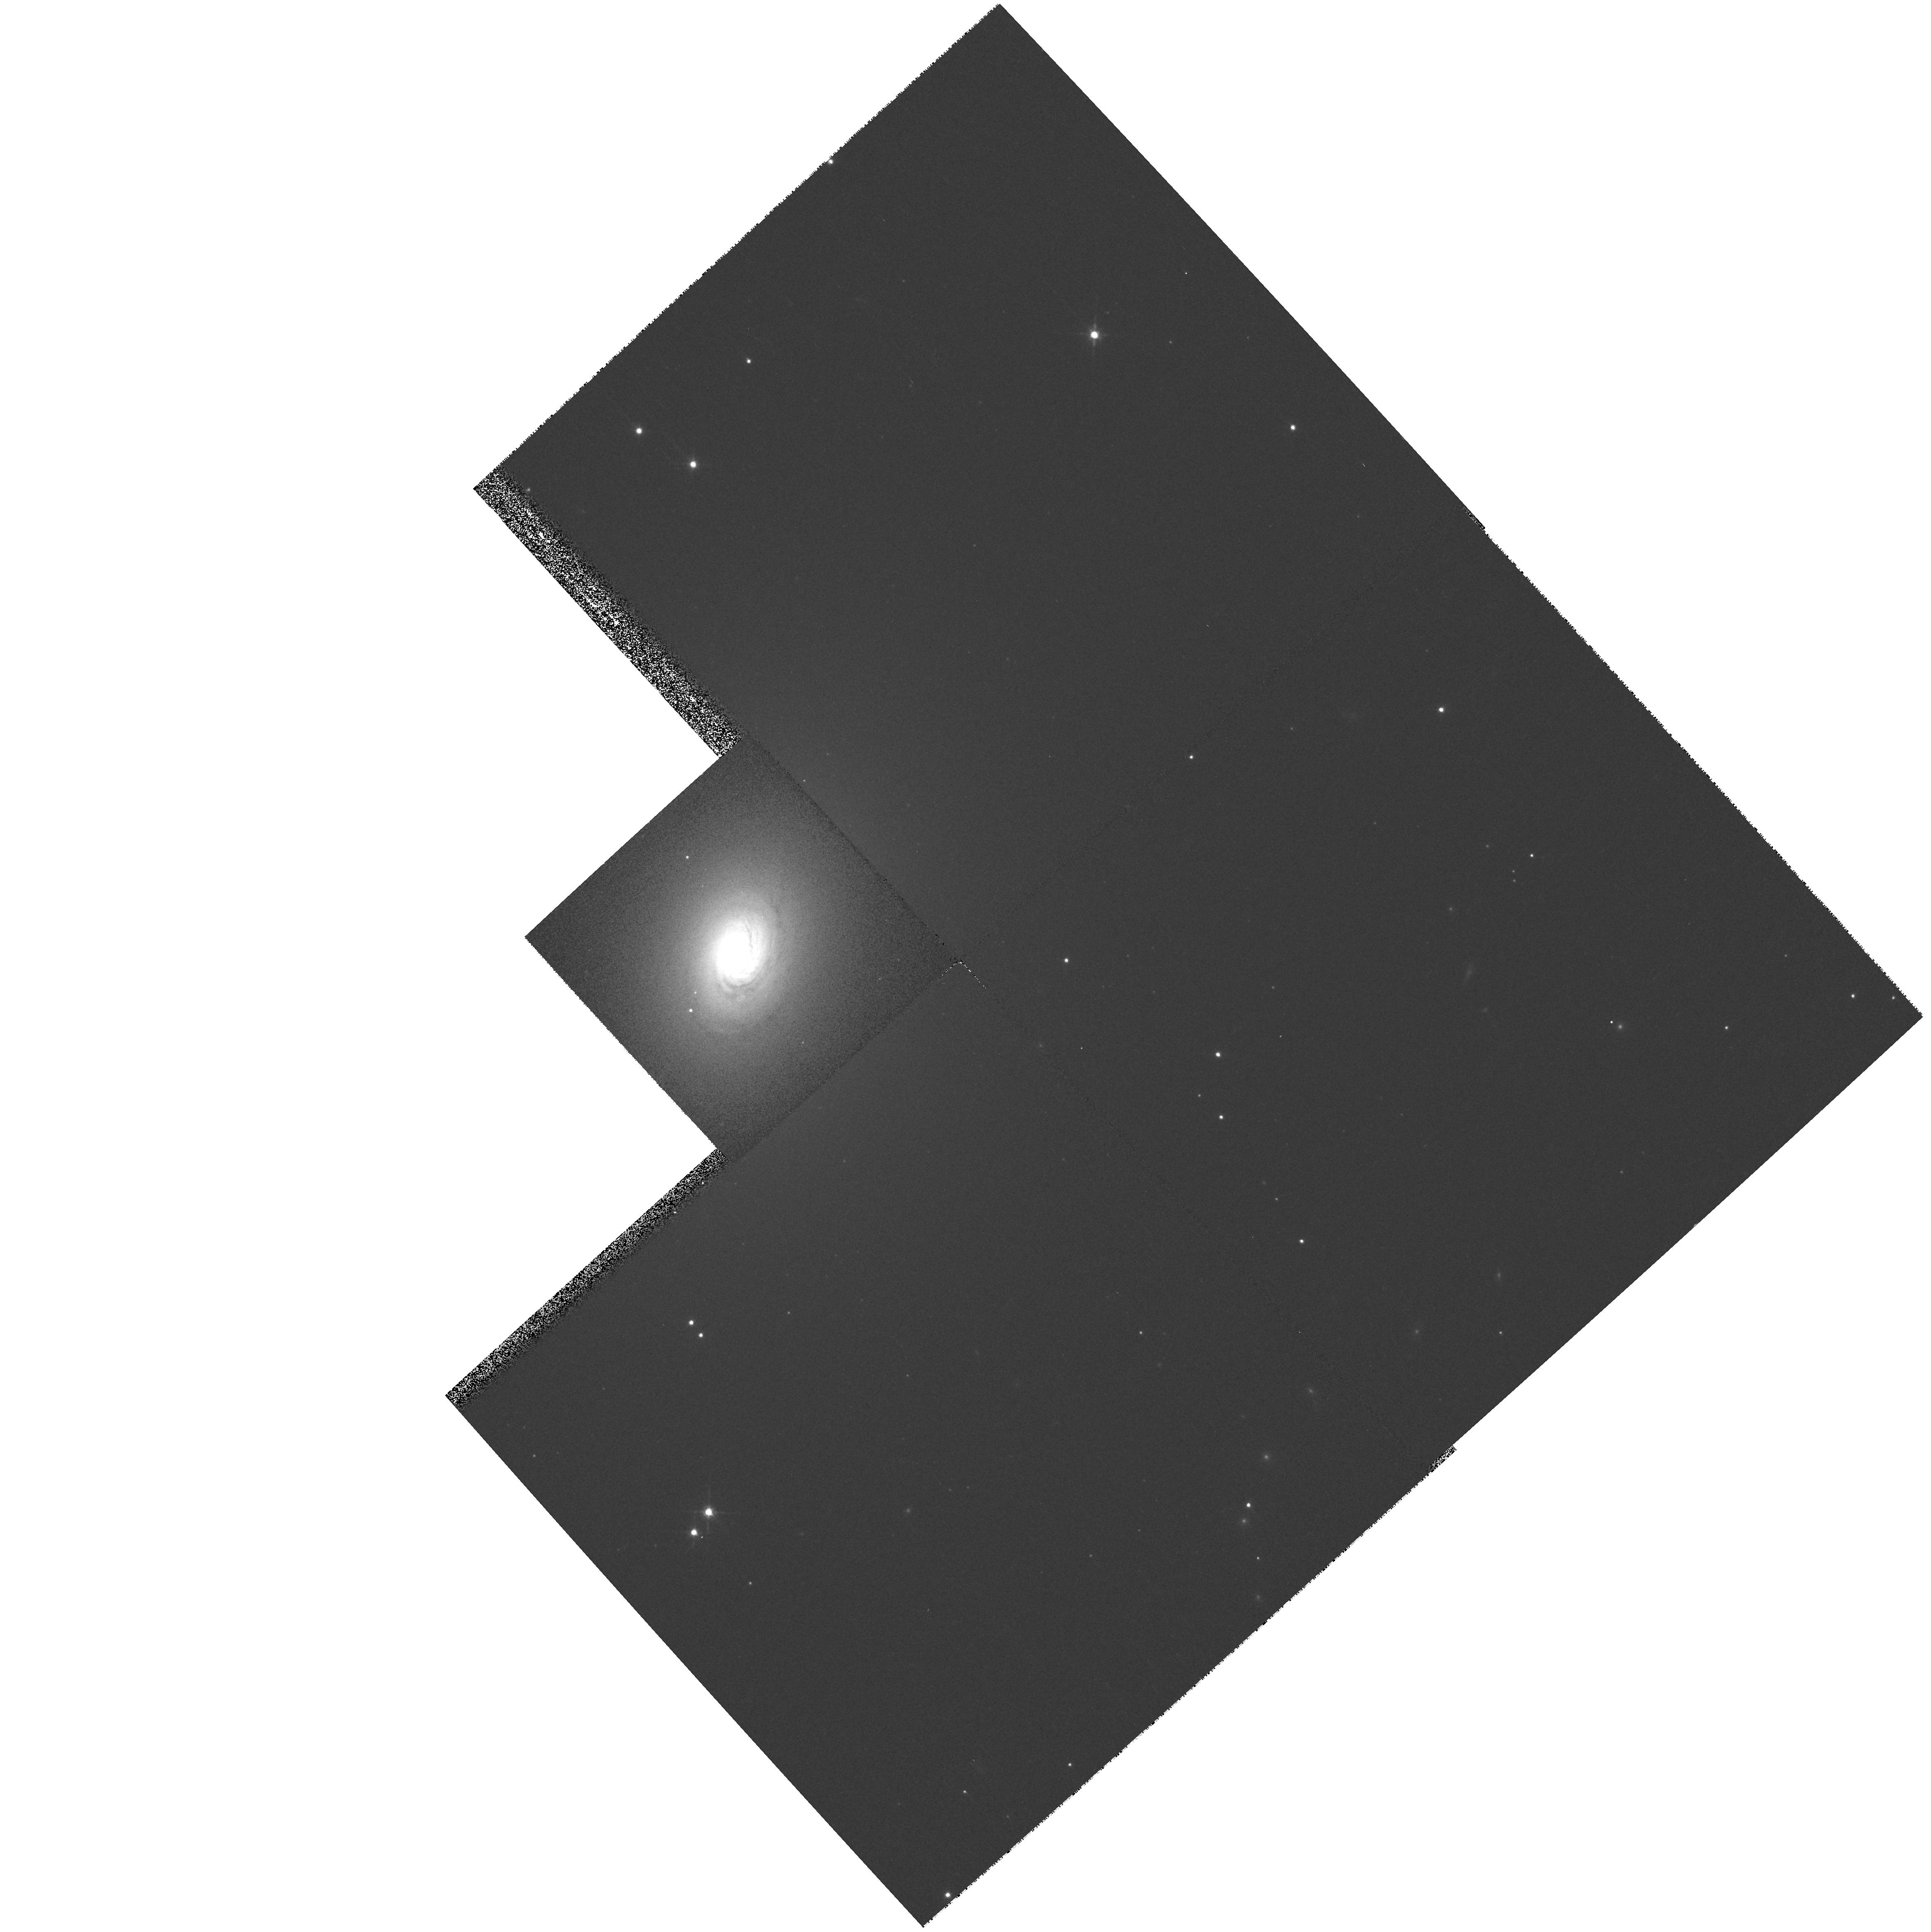
Target: NGC2110. Instrument: WFPC2/PC. Filter: F791W. Exposure: 4 min. Observation ID: hst_8610_01_wfpc2_pc_f791w_u64f01

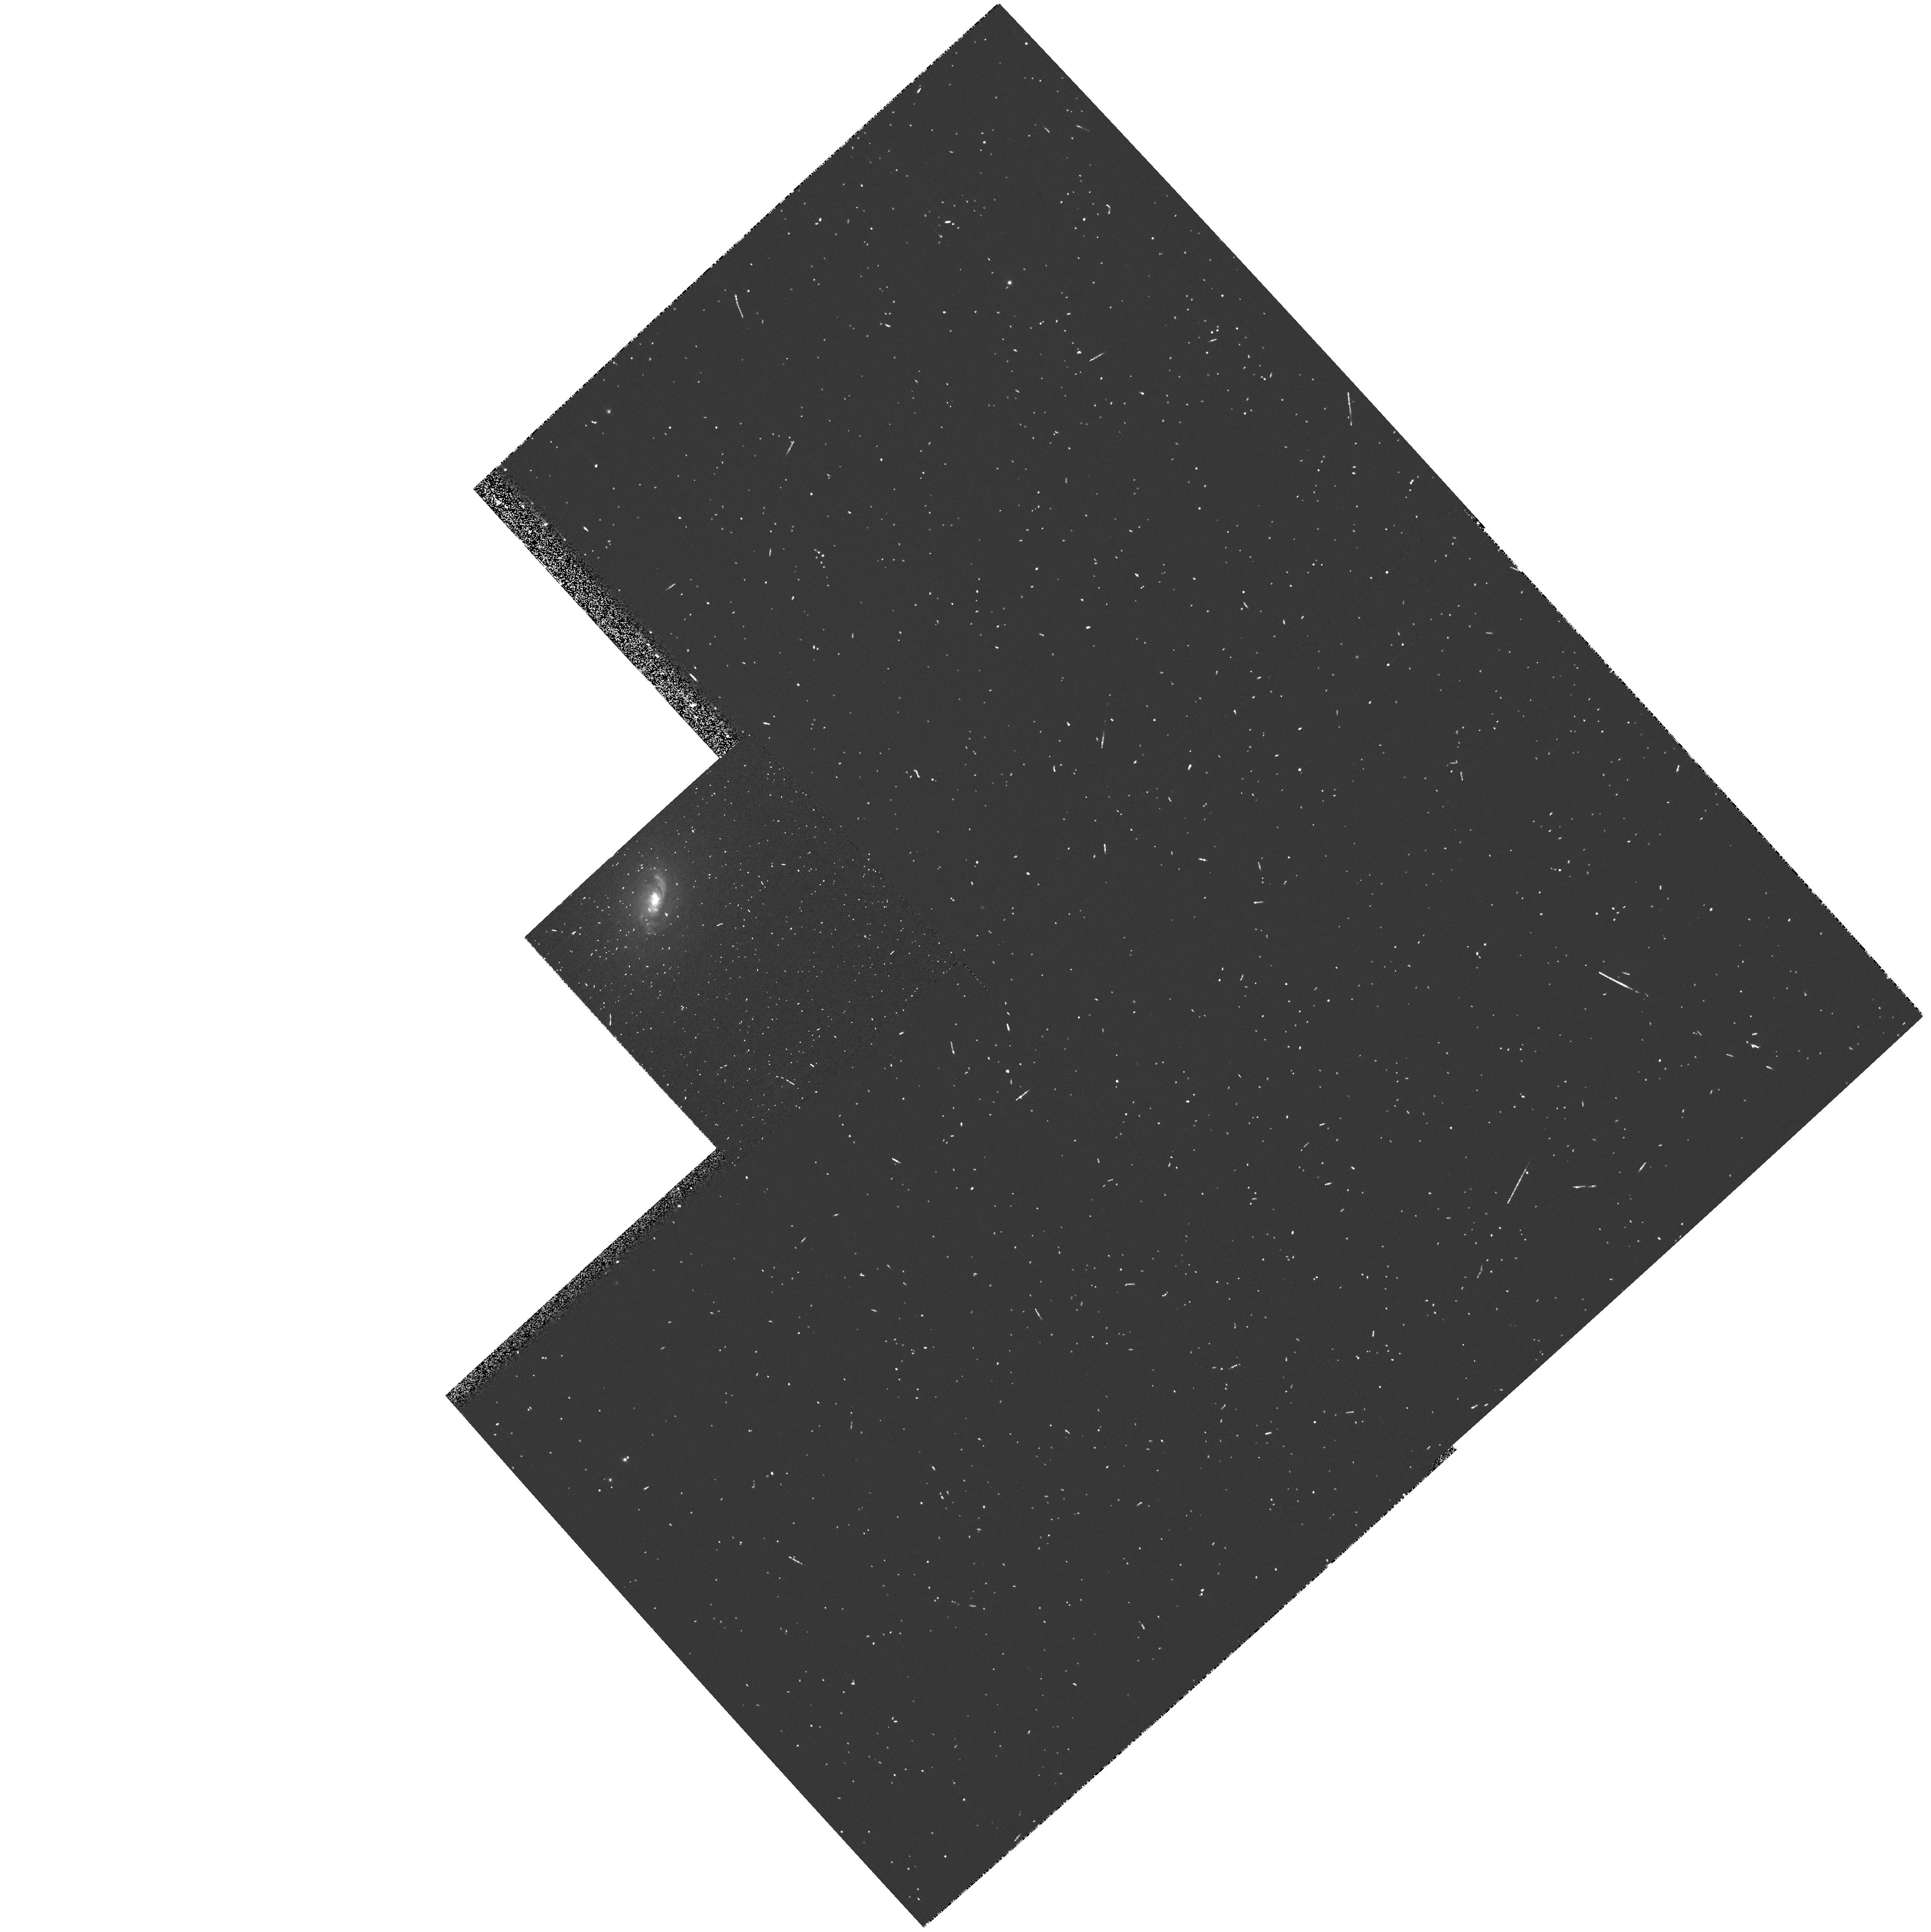
Target: NGC2110. Instrument: WFPC2/PC. Filter: FR680P15. Exposure: 5 min. Observation ID: u64f0105r

A Black Hole Offset from the Host Galaxy Mass Center? (PI: Mundell, Carole G.)

It has been suggested that the central regions of many galaxies are unlikely to be in a static steady state, with instabilities caused by sinking satellites, the influence of a supermassive black hole or residuals of galaxy formation, resulting in the nuclear black hole orbiting the galaxy center. The observational signature of such an orbiting black hole is an offset of the active nucleus (AGN) from the kinematic center defined by the galaxy rotation curve. This orbital motion may provide fuelling of the AGN, as the hole `grazes' on the ISM, and bent radio jets, due to the motion of their source. The early type (E/SO) Seyfert galaxy, NGC2110, with its striking twin, `S'-shaped radio jets, is a unique and valuable test case for the offset-nucleus phenomenon since, despite its remarkably normal rotation curve, its kinematically-measured mass center is displaced both spatially (260 pc) and kinematically (170 km s^-1) from the active nucleus, as seen both in optical and radio studies. However, the central kinematics, where the rotation curve rises most steeply, are inaccessible with ground-based resolutions. The proposed WFPC2 imaging and long-slit STIS spectroscopy of NGC 2110 will enable determination of the structure and kinematics of gas moving in the galactic potential on subarcsecond scales and investigate the origin of the off-set nucleus.